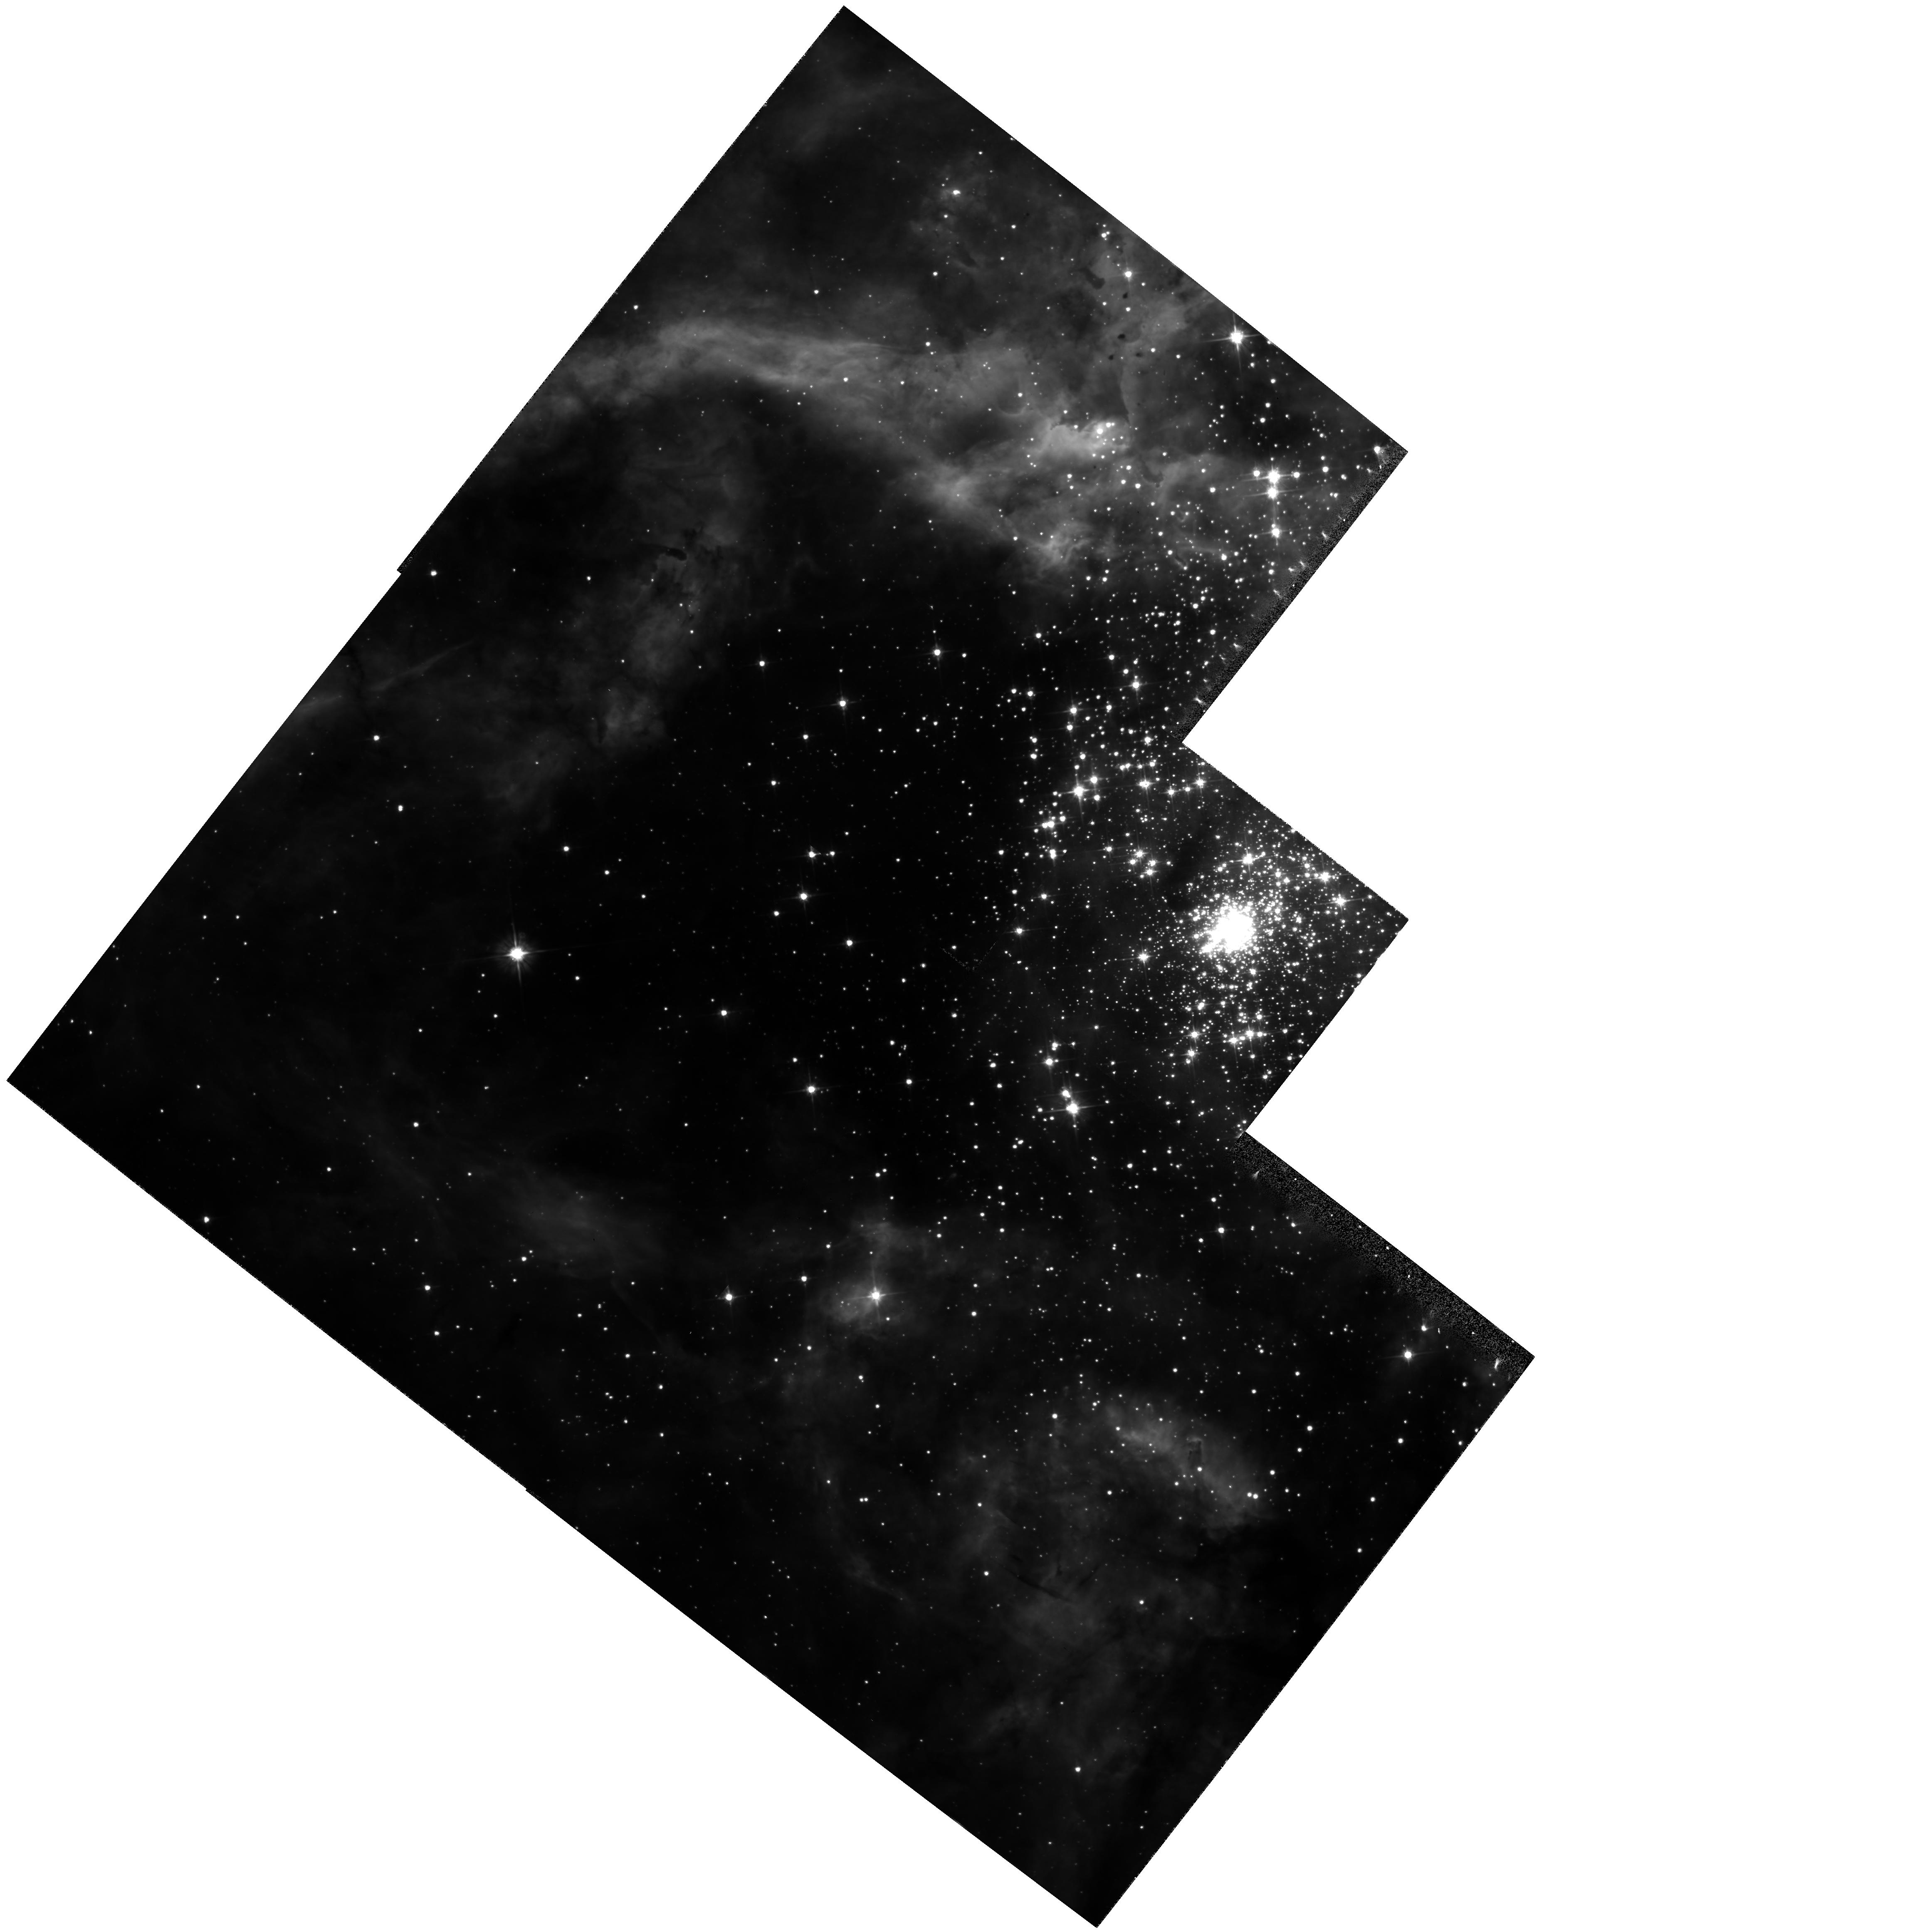
Target: R136
Instrument: WFPC2/PC
Filter: F555W
Exposure: 20 min
Observation ID: hst_5114_03_wfpc2_pc_f555w_u2hk03

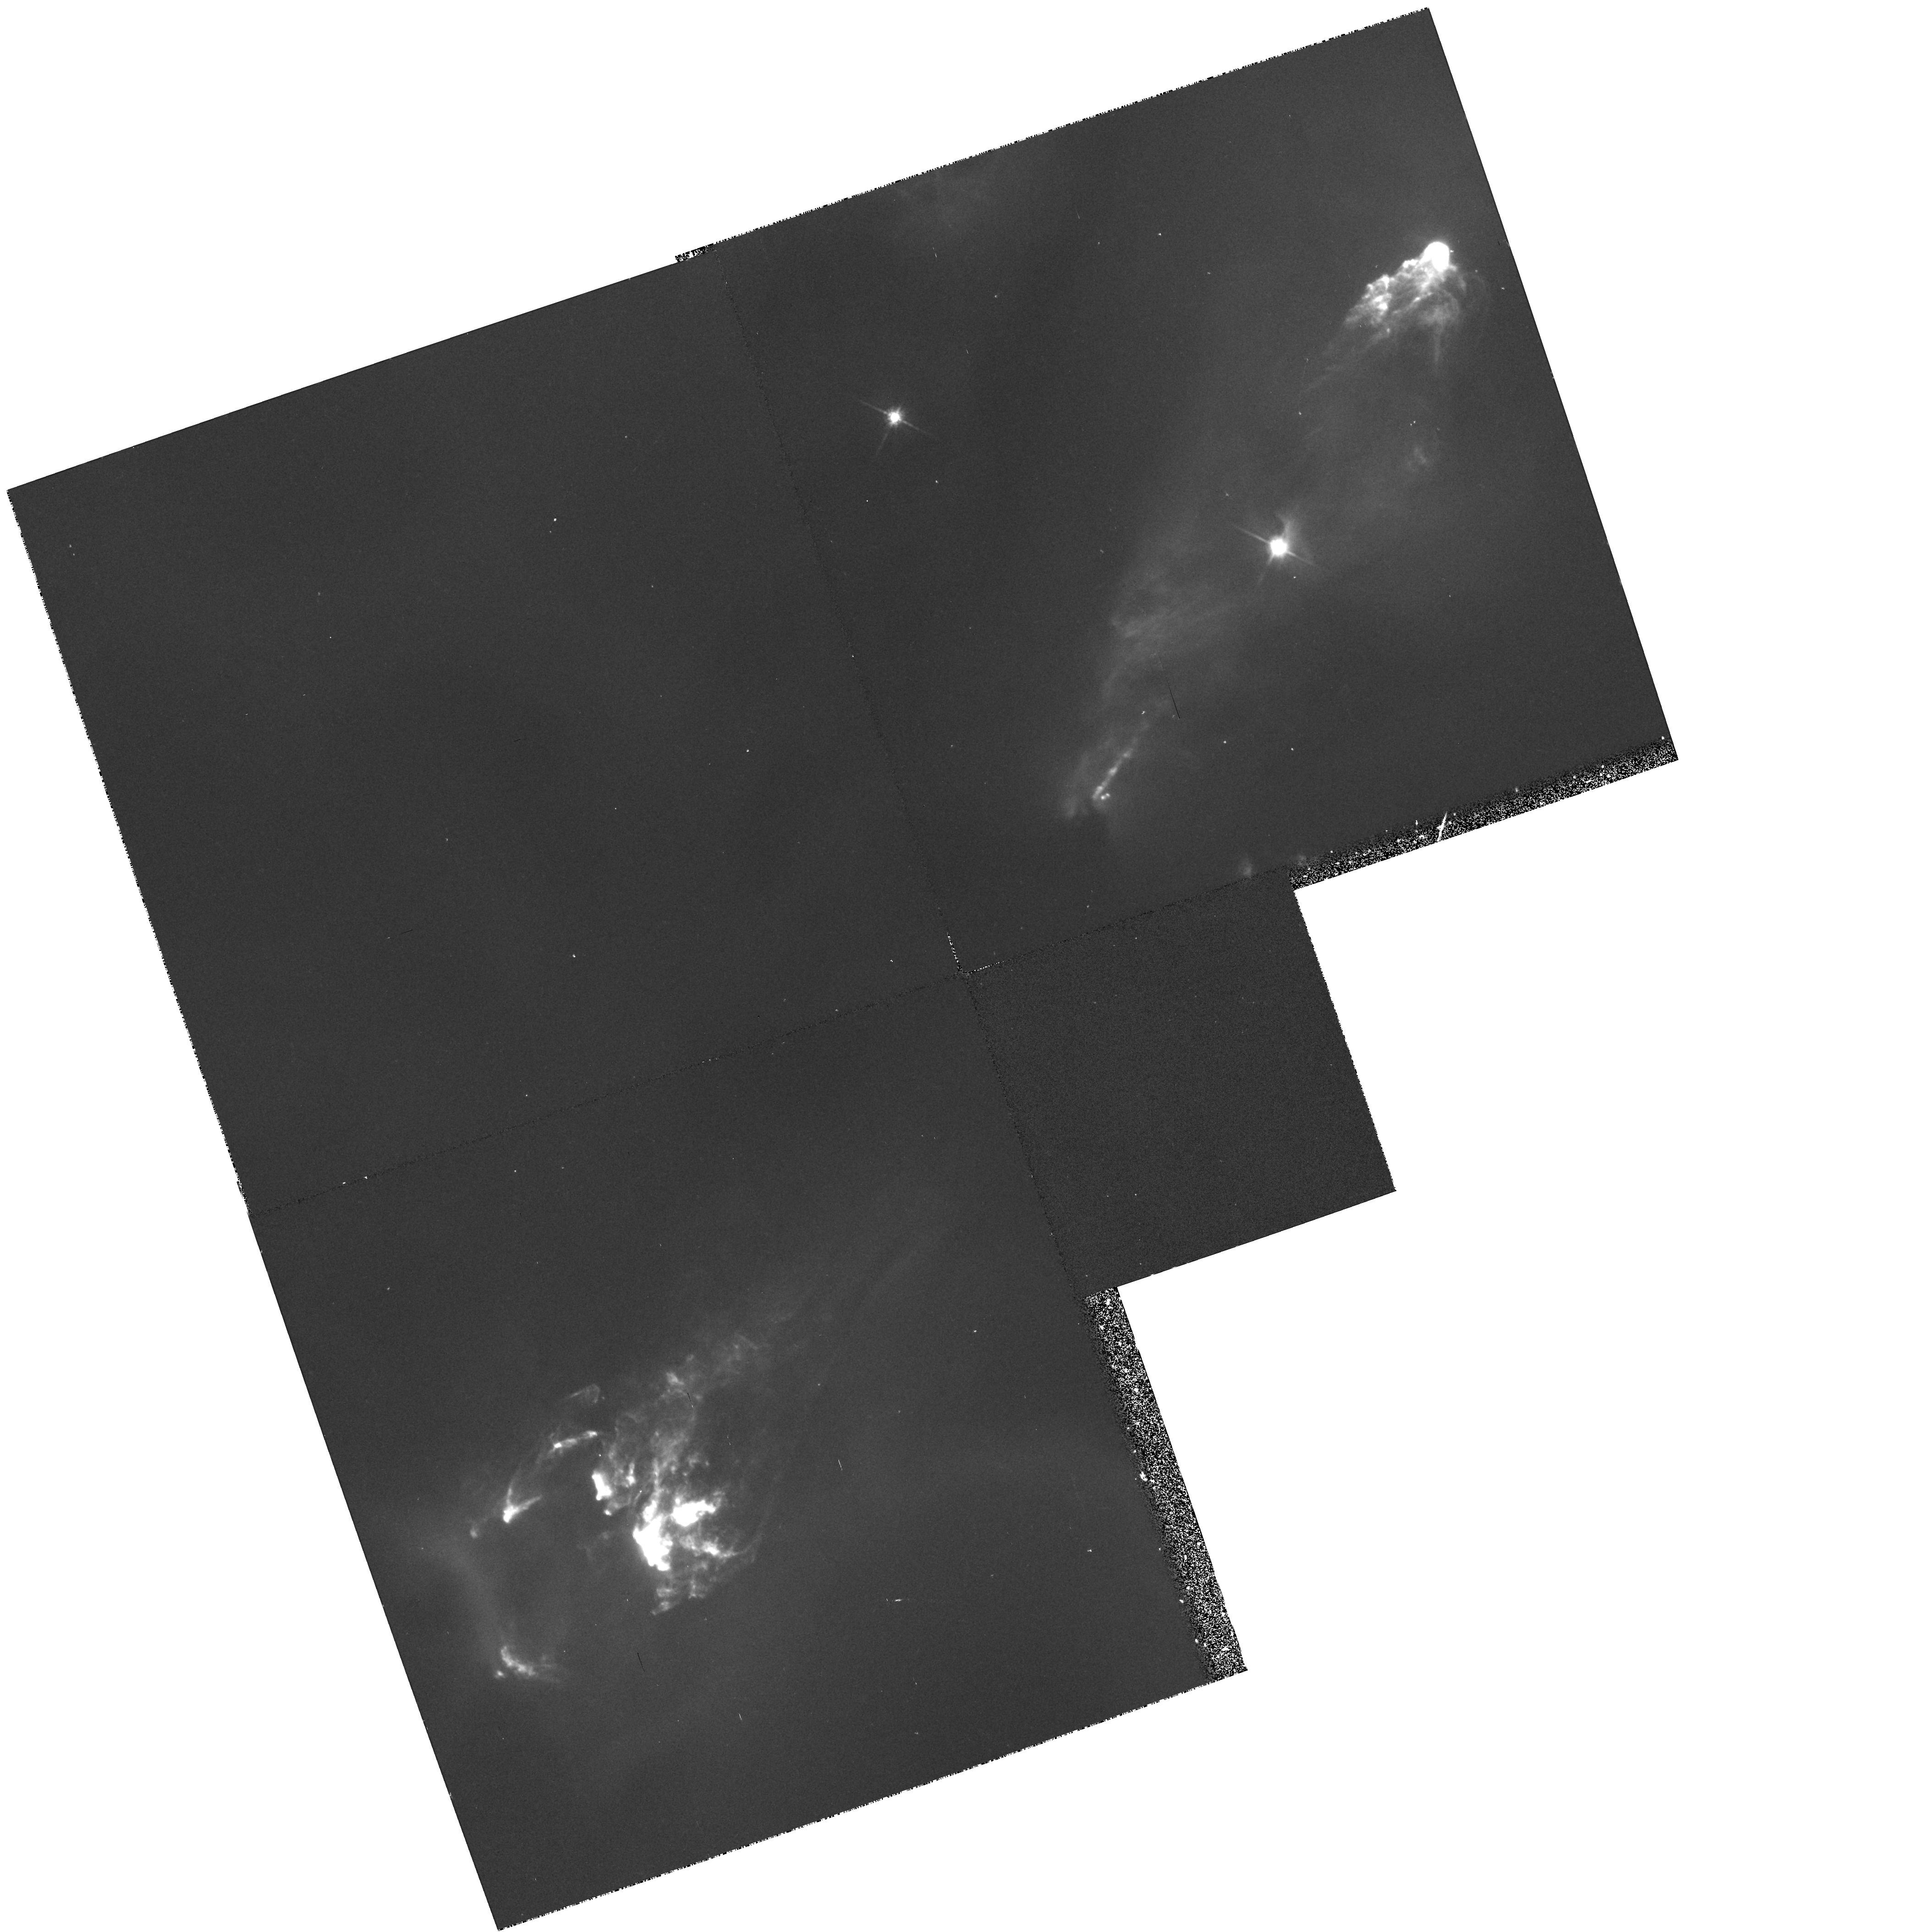
Target: HH1-2
Instrument: WFPC2/PC
Filter: F702W
Exposure: 17 min
Observation ID: hst_5114_01_wfpc2_pc_f702w_u2hk01

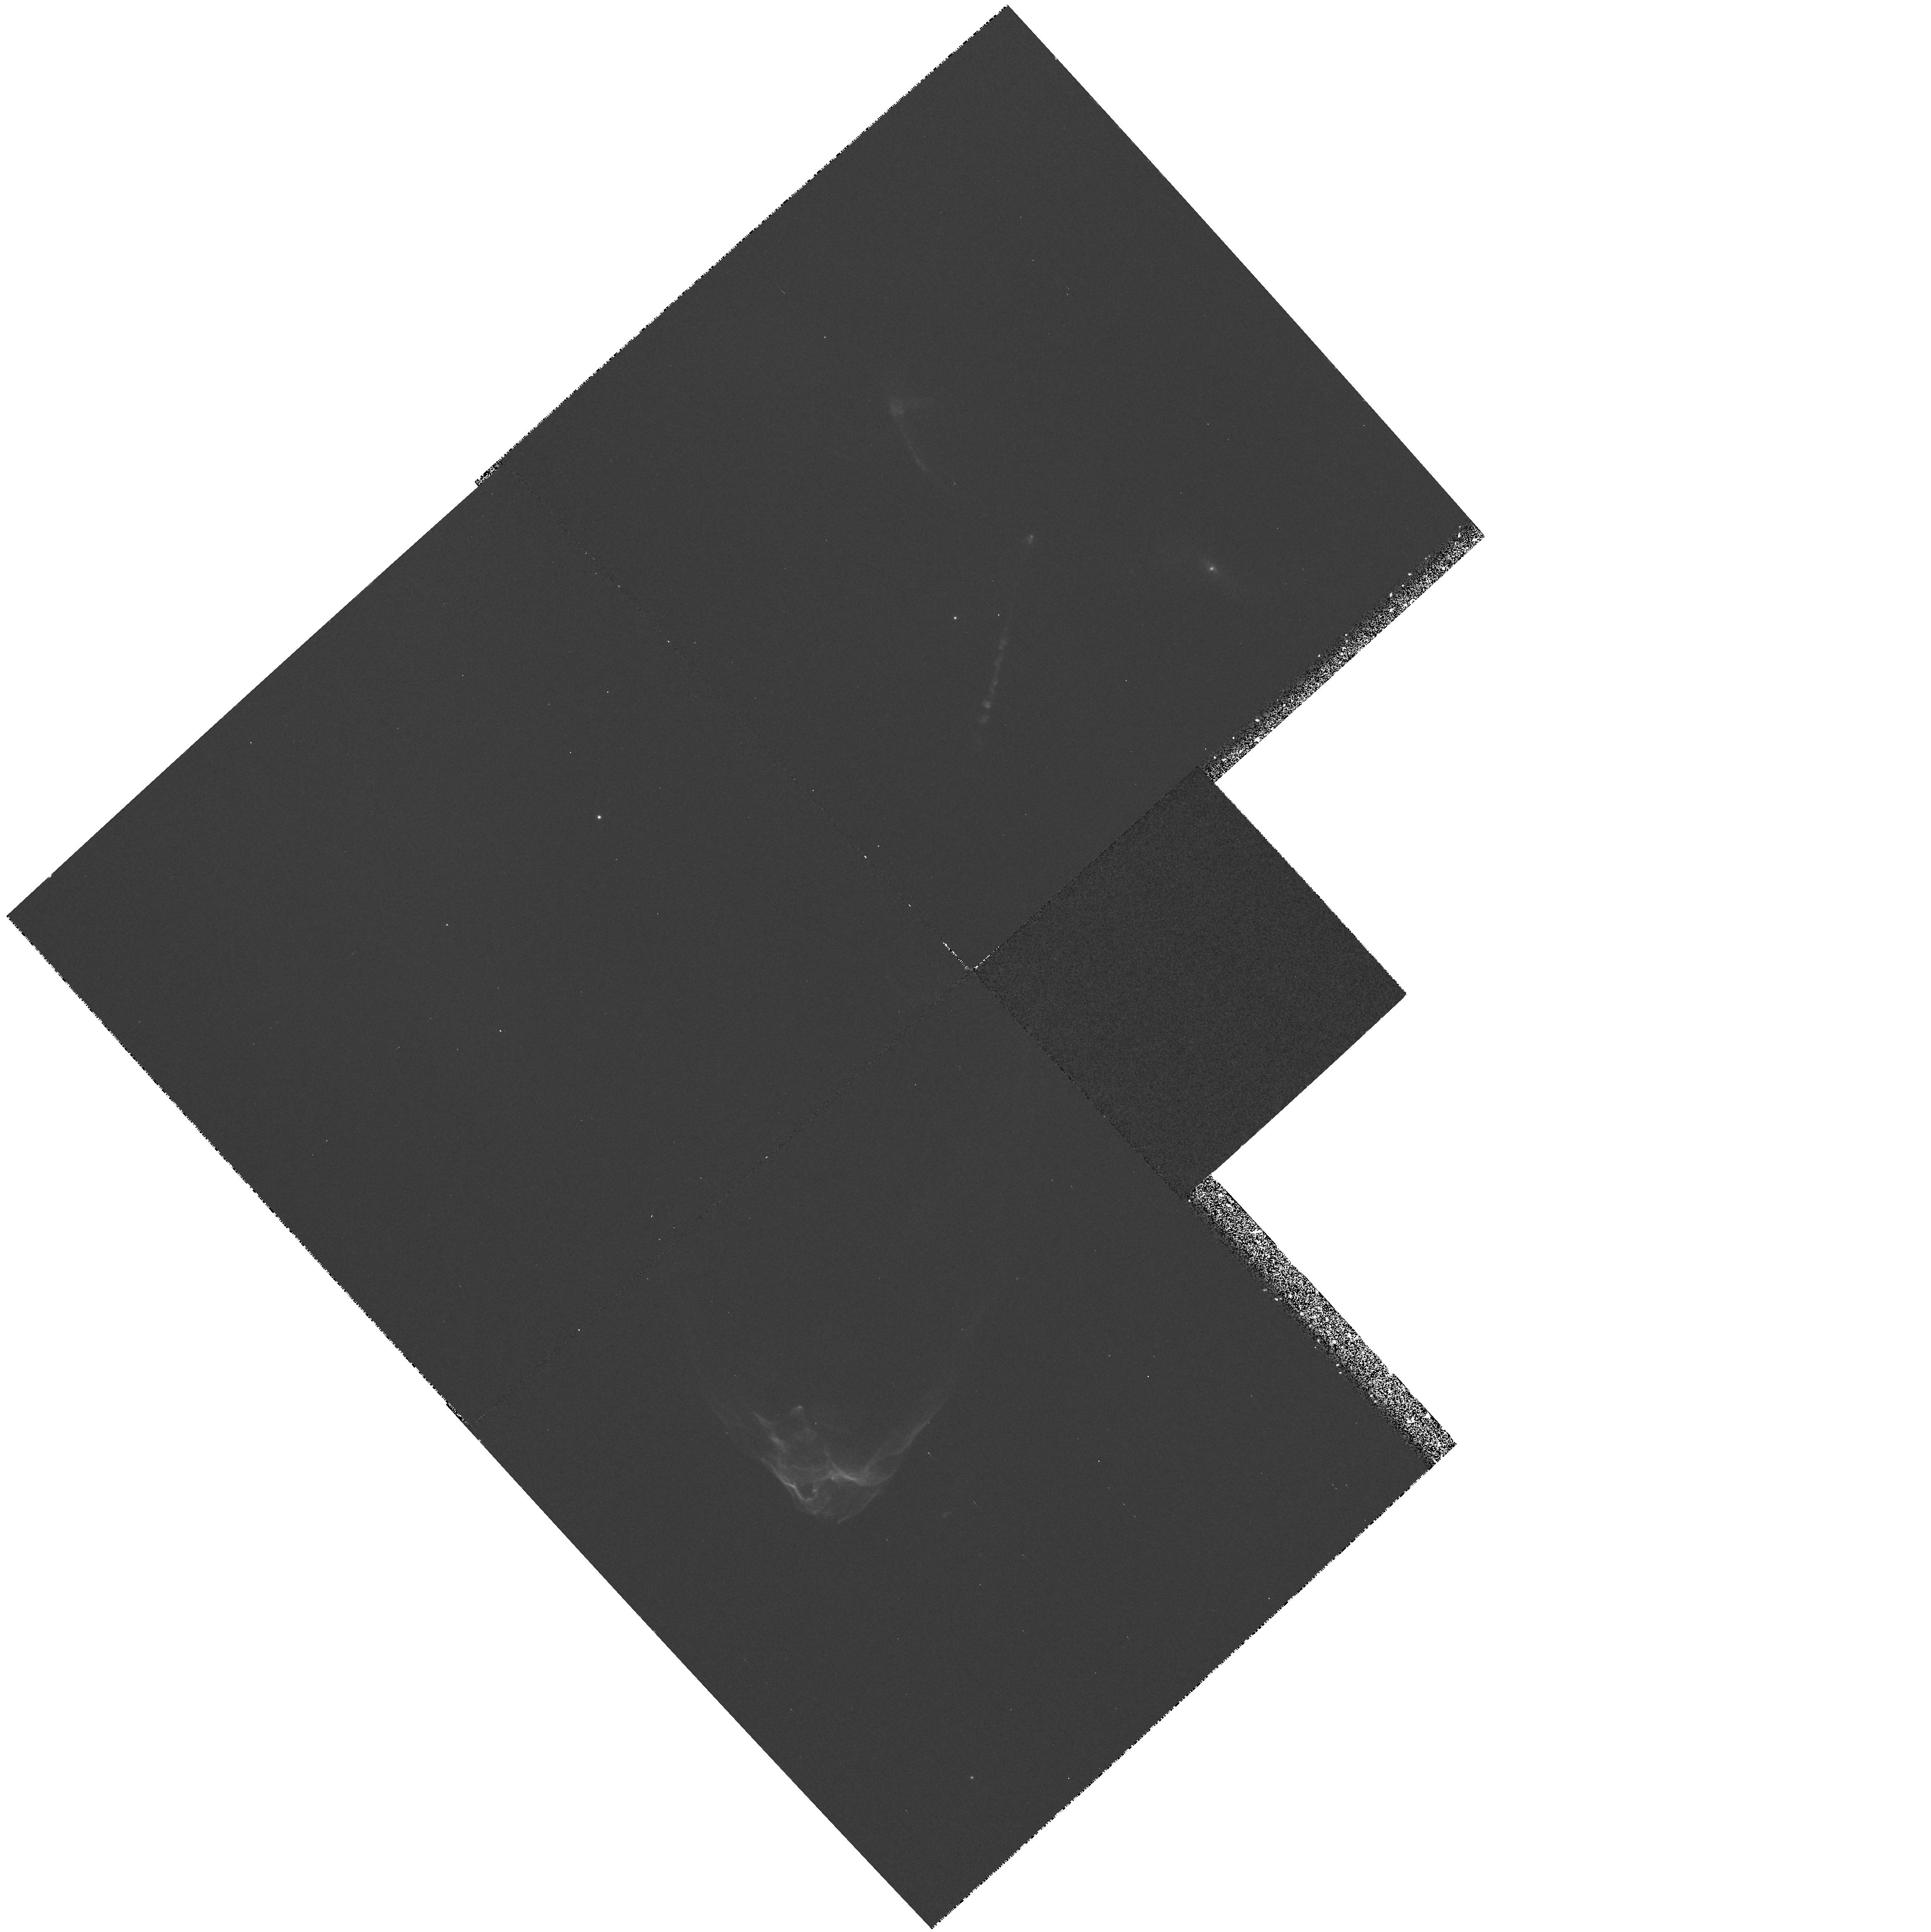
Target: HH34-P1
Instrument: WFPC2/PC
Filter: F656N
Exposure: 50 min
Observation ID: hst_5114_02_wfpc2_pc_f656n_u2hk02

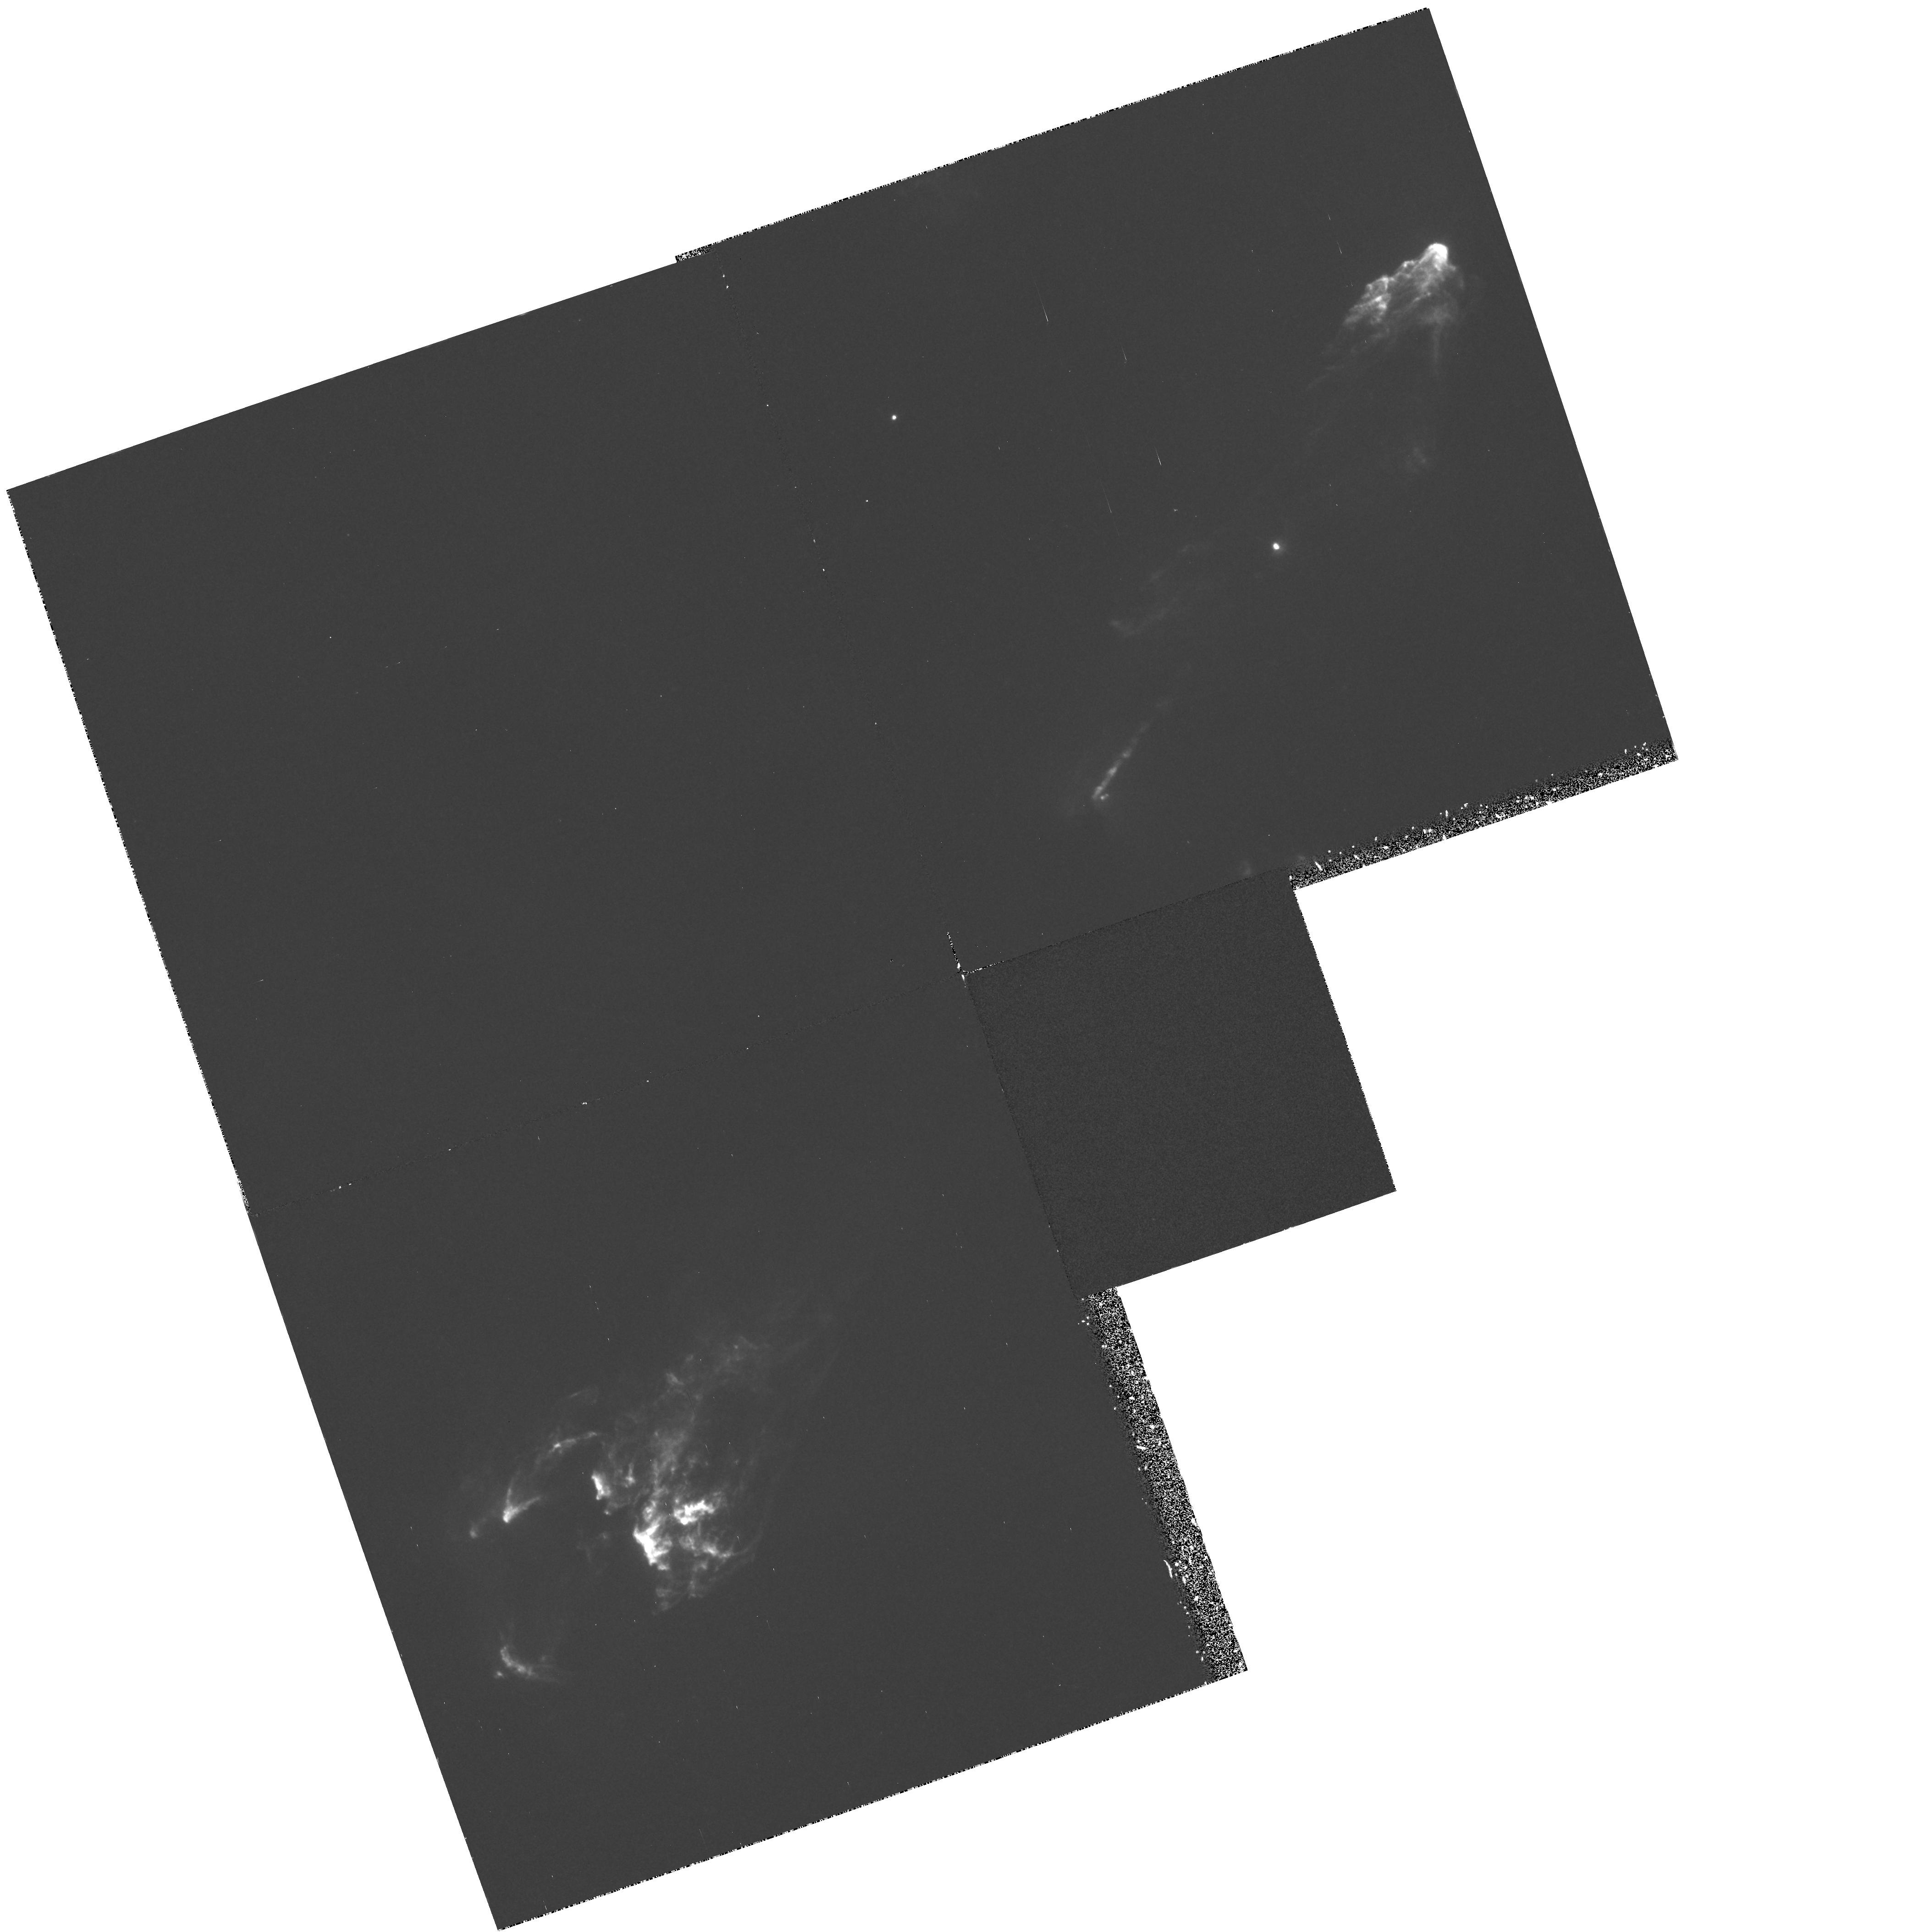
Target: HH1-2
Instrument: WFPC2/PC
Filter: F673N
Exposure: 50 min
Observation ID: hst_5114_01_wfpc2_pc_f673n_u2hk01

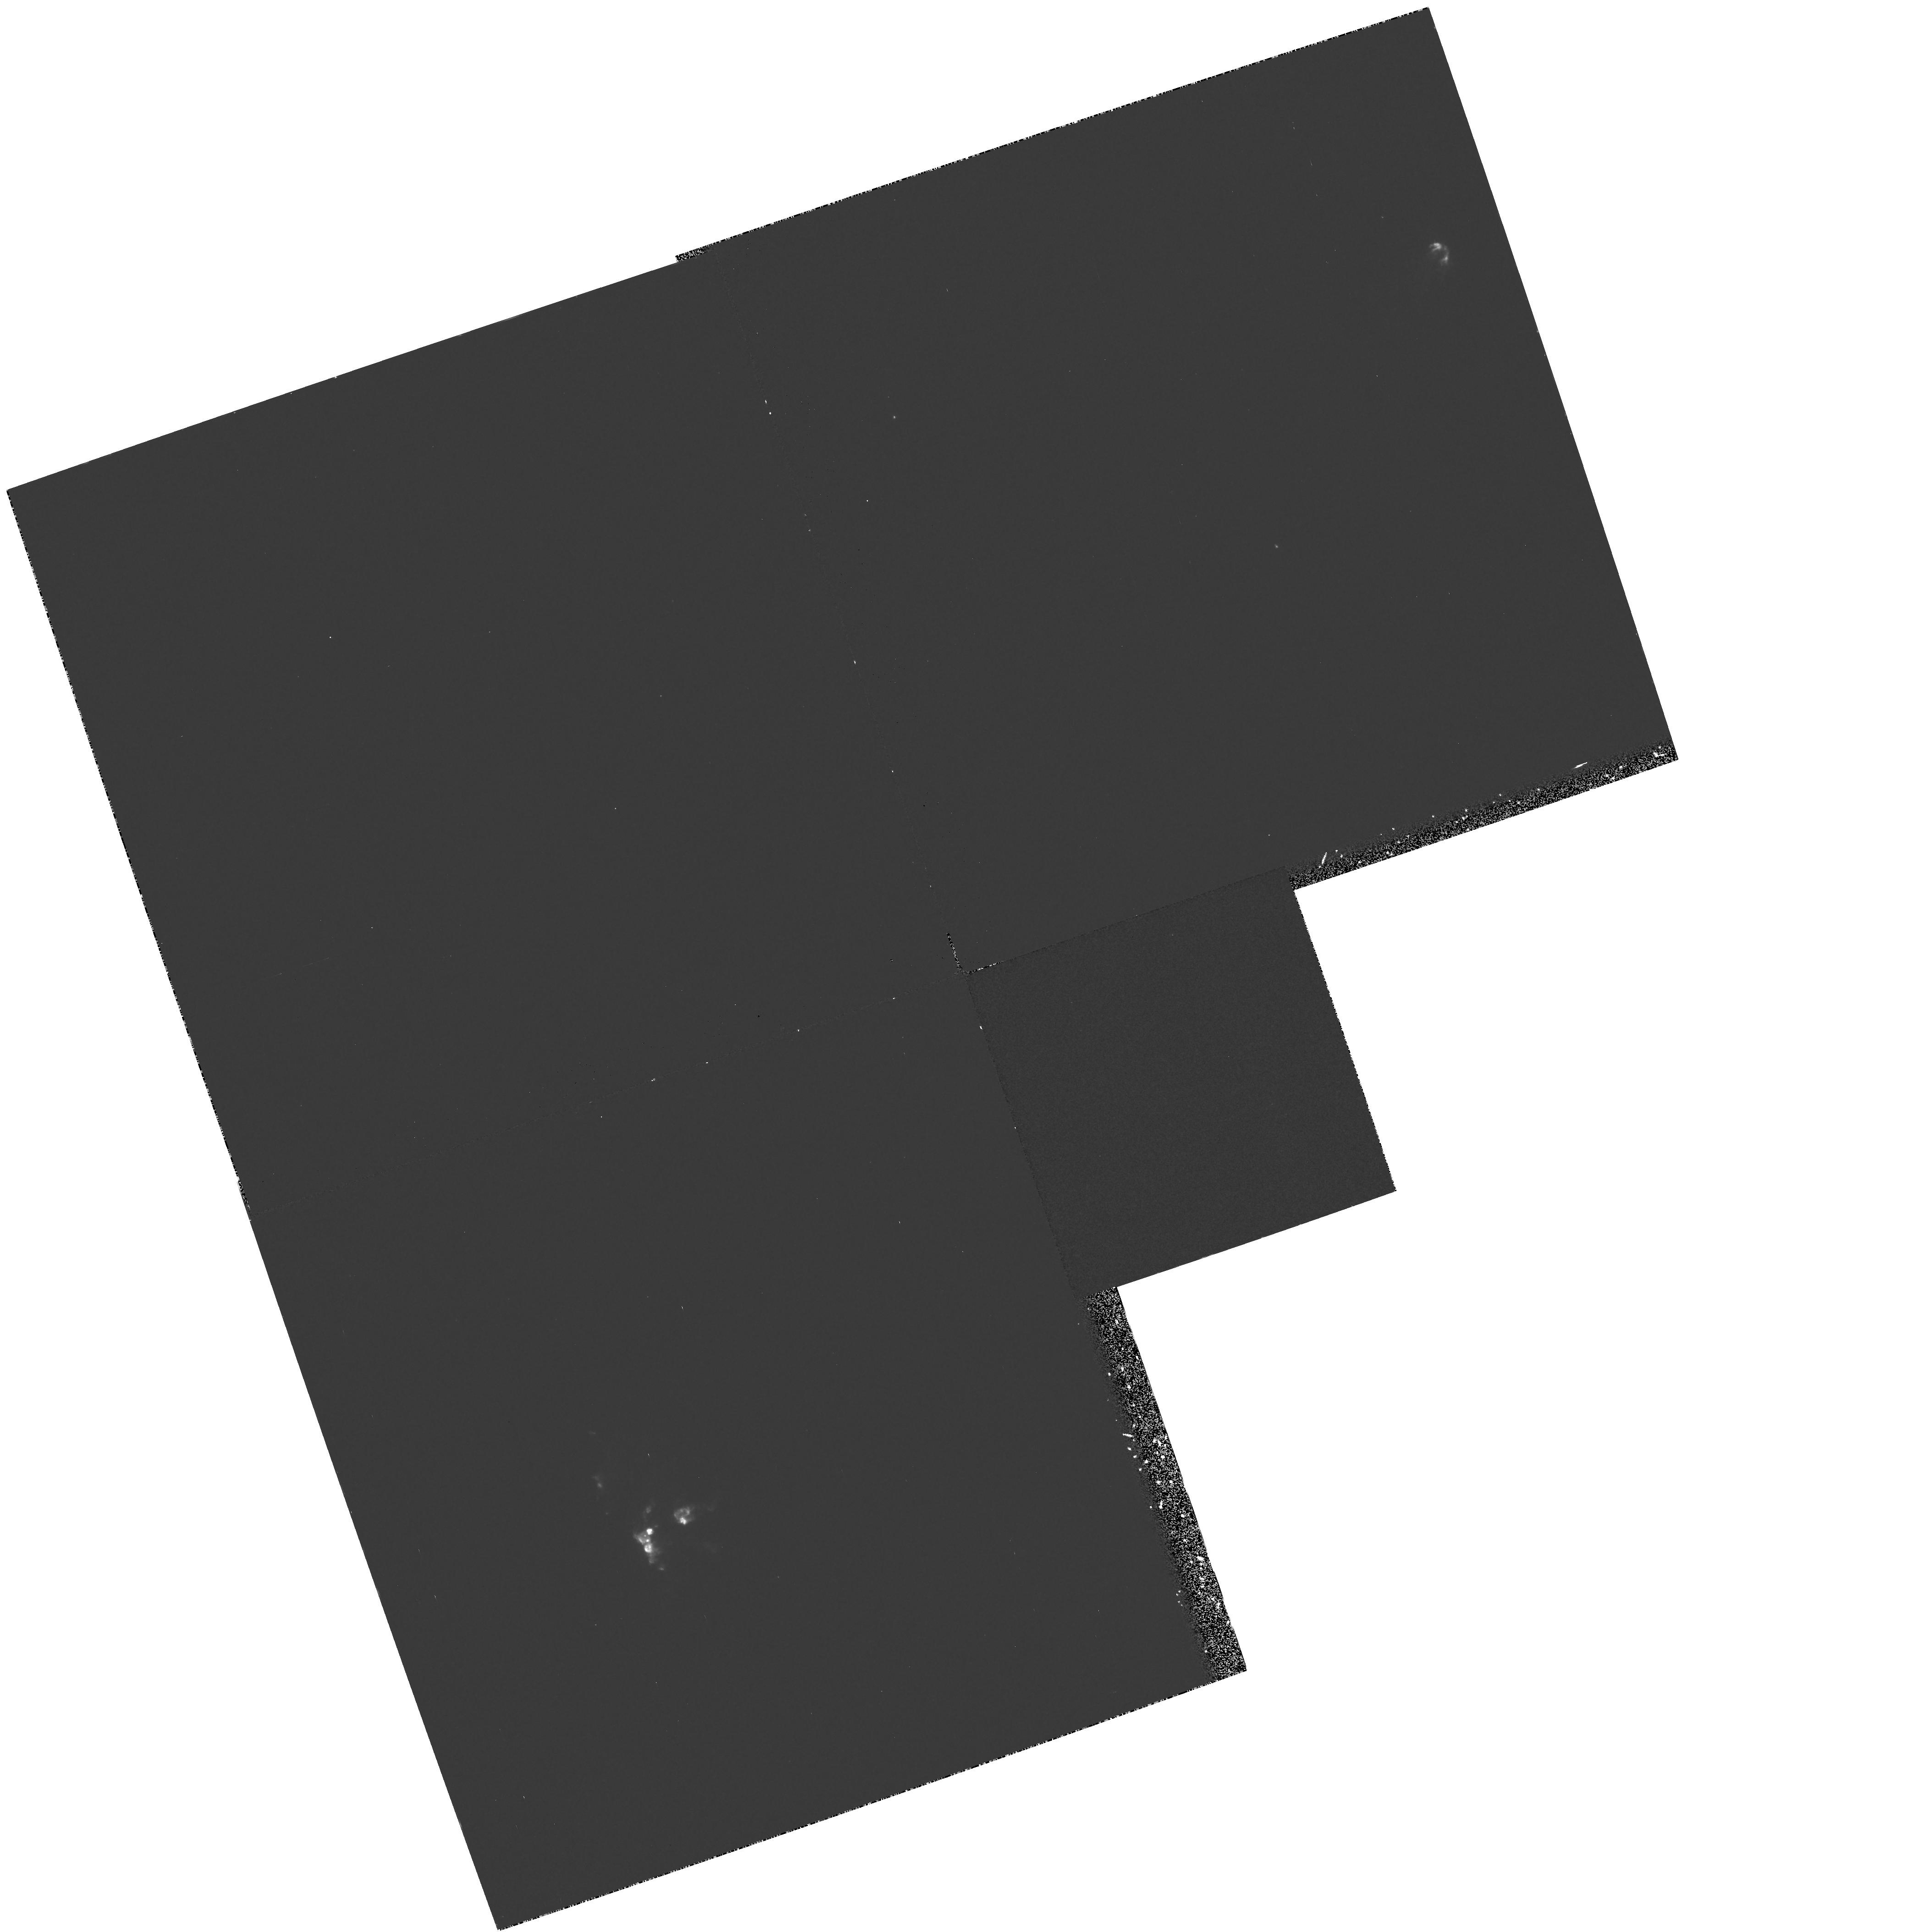
Target: HH1-2
Instrument: WFPC2/PC
Filter: F502N
Exposure: 50 min
Observation ID: hst_5114_01_wfpc2_pc_f502n_u2hk01

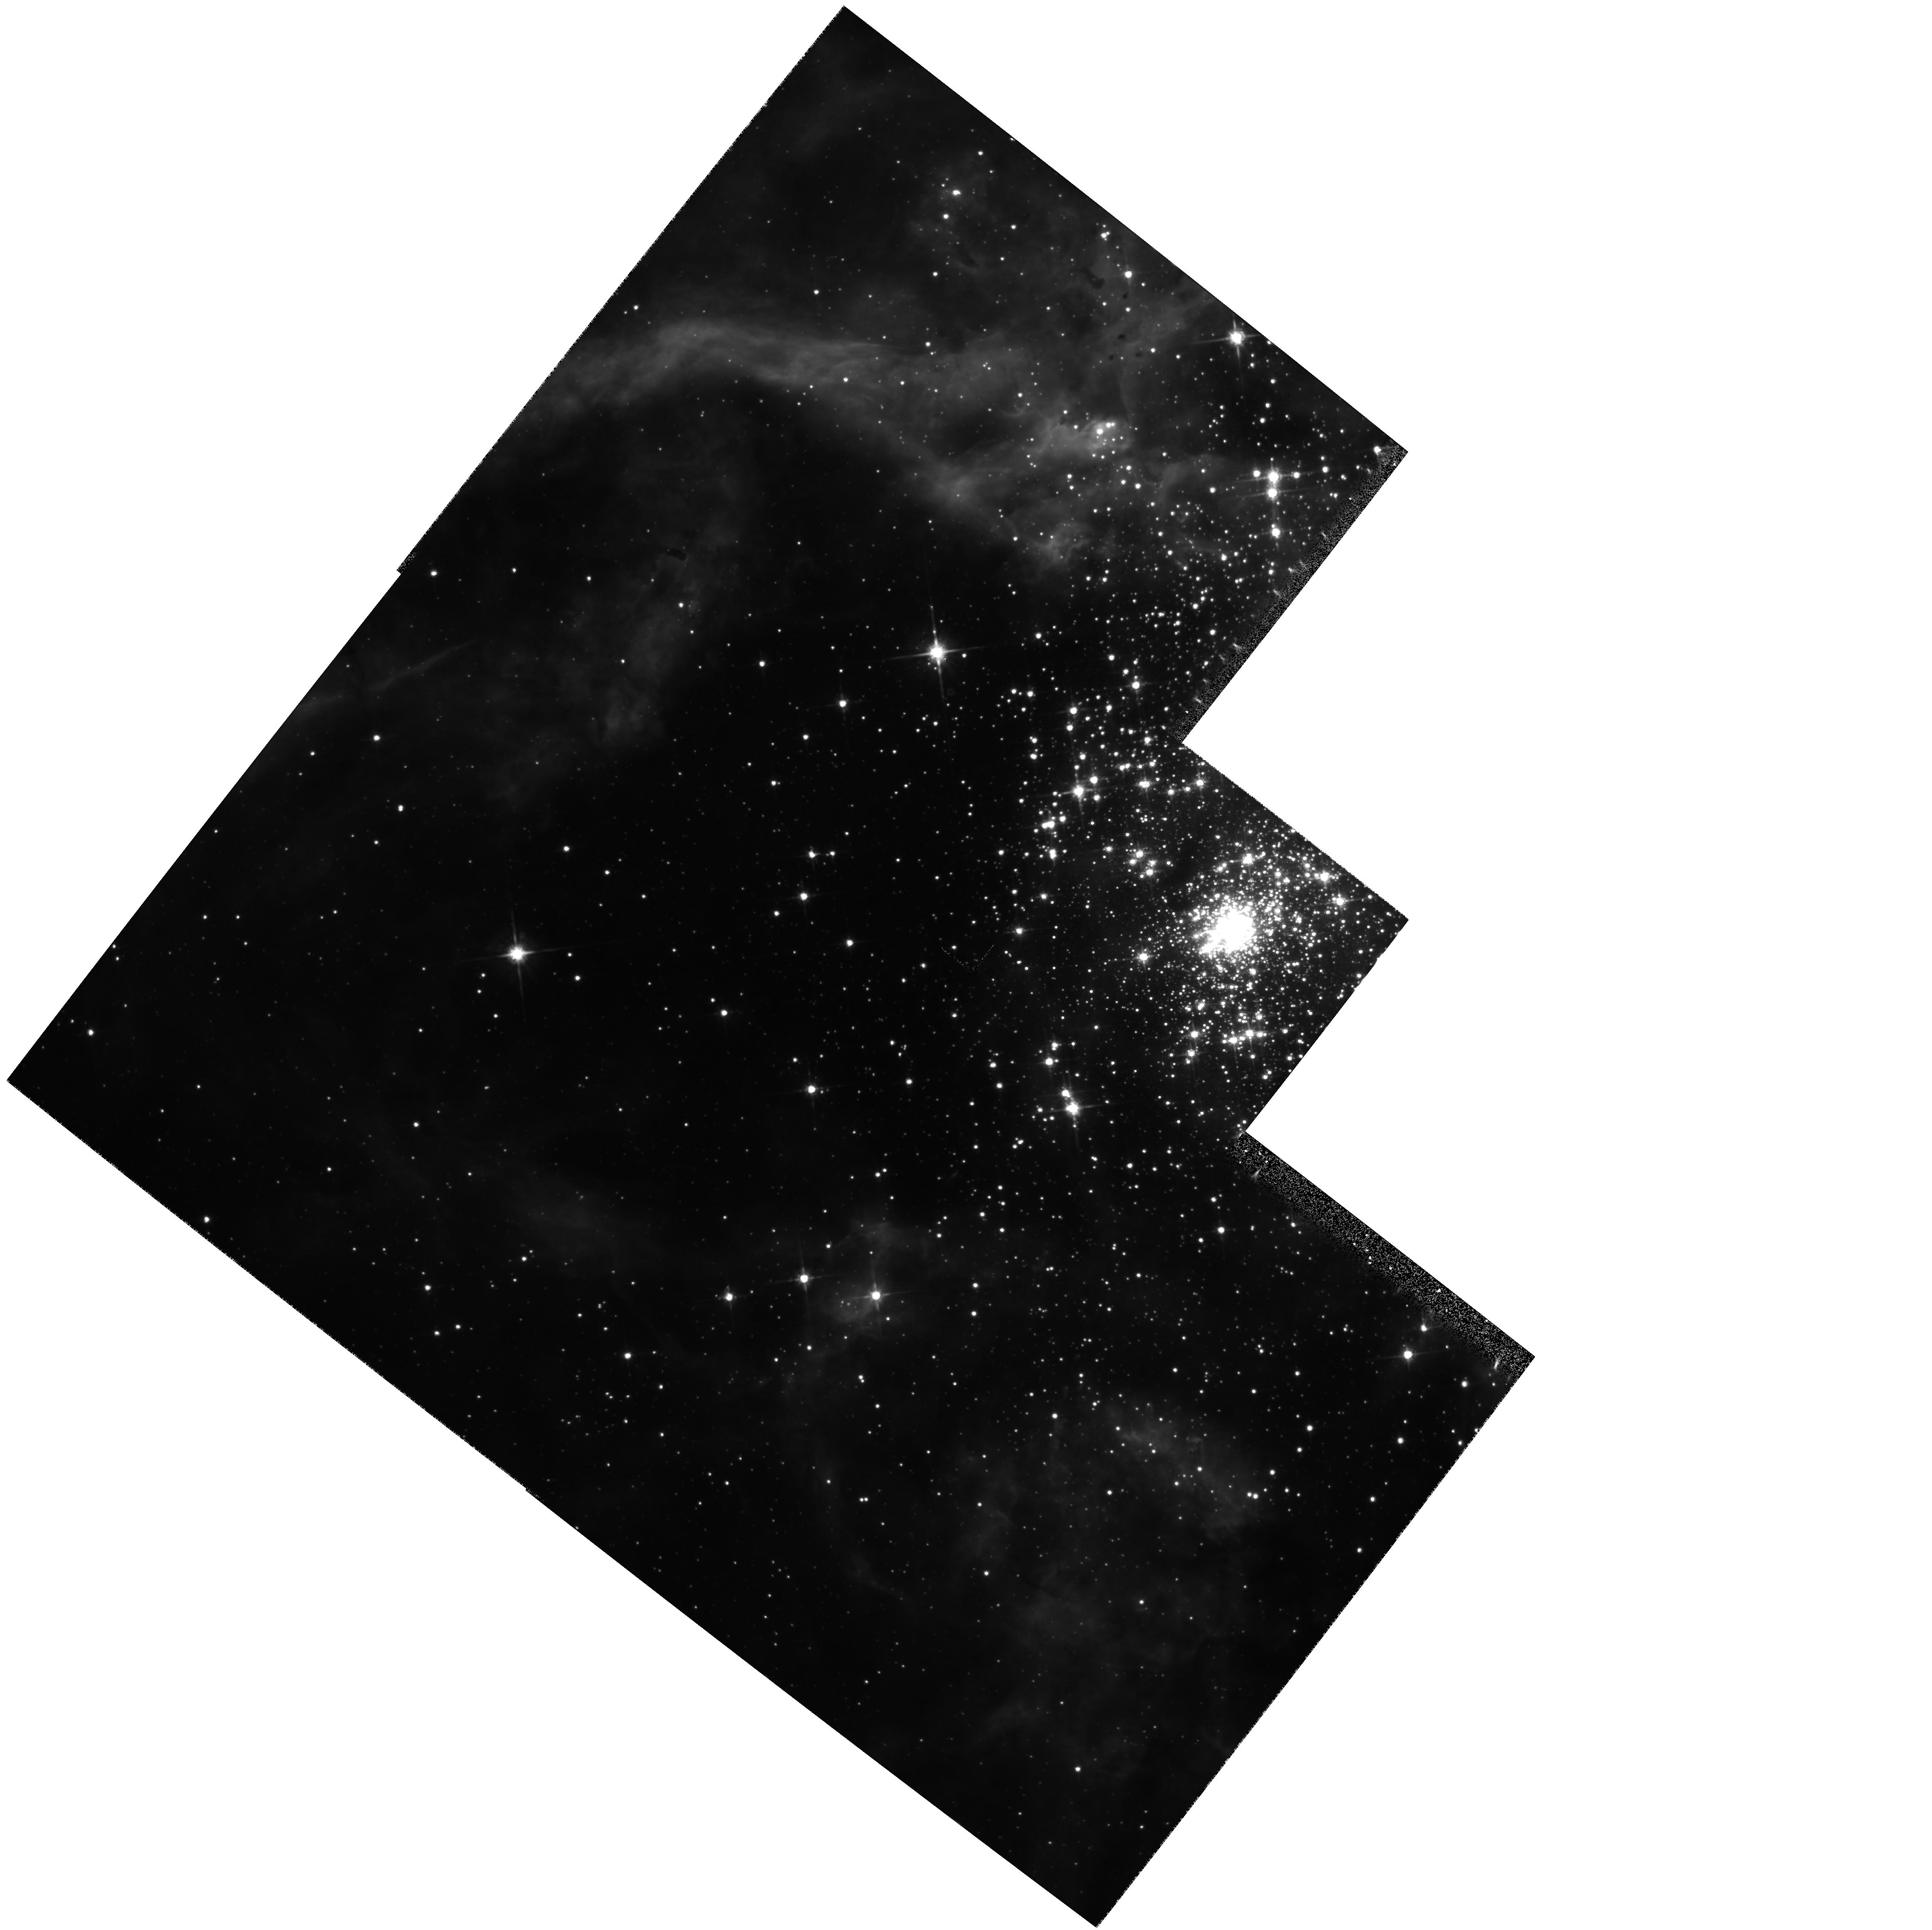
Target: R136
Instrument: WFPC2/PC
Filter: F814W
Exposure: 20 min
Observation ID: hst_5114_03_wfpc2_pc_f814w_u2hk03

STELLAR FORMATION AND EVOLUTION (WC14): CYCLE 4 (PI: Westphal, J. A.)

High resolution narrow-band and broad-band red images will be obtained for the two Herbig-Haro objects HH1-2 and HH34 in order to explore physical scales never before seen in these objects. Broad-band images will be obtained of the dense and massive star cluster R136 in the LMC in order to examine the luminosity function of lower mass stars in this extraordinary star-forming environment. We will be testing the idea that lower mass stars do not form in regions where high concentrations of massive stars form.